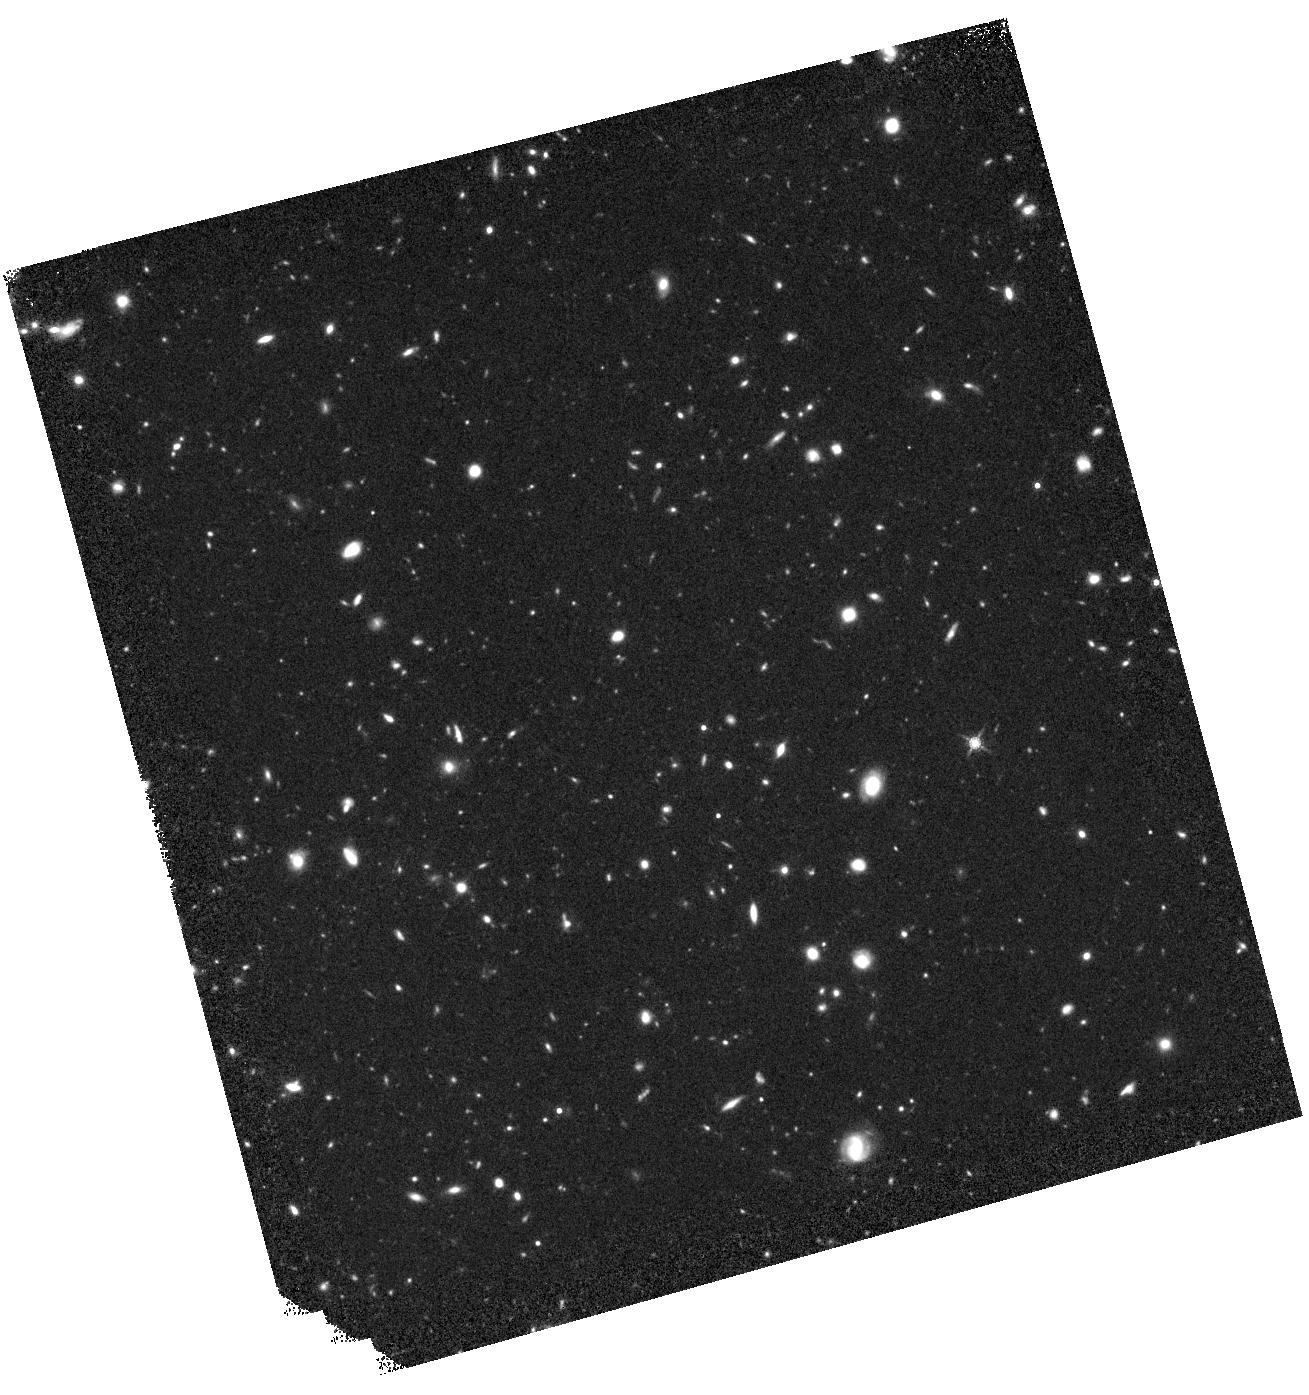
Target: POINTING7
Instrument: WFC3/IR
Filter: F160W
Exposure: 1.1 h
Observation ID: hst_12866_07_wfc3_ir_f160w_iby207

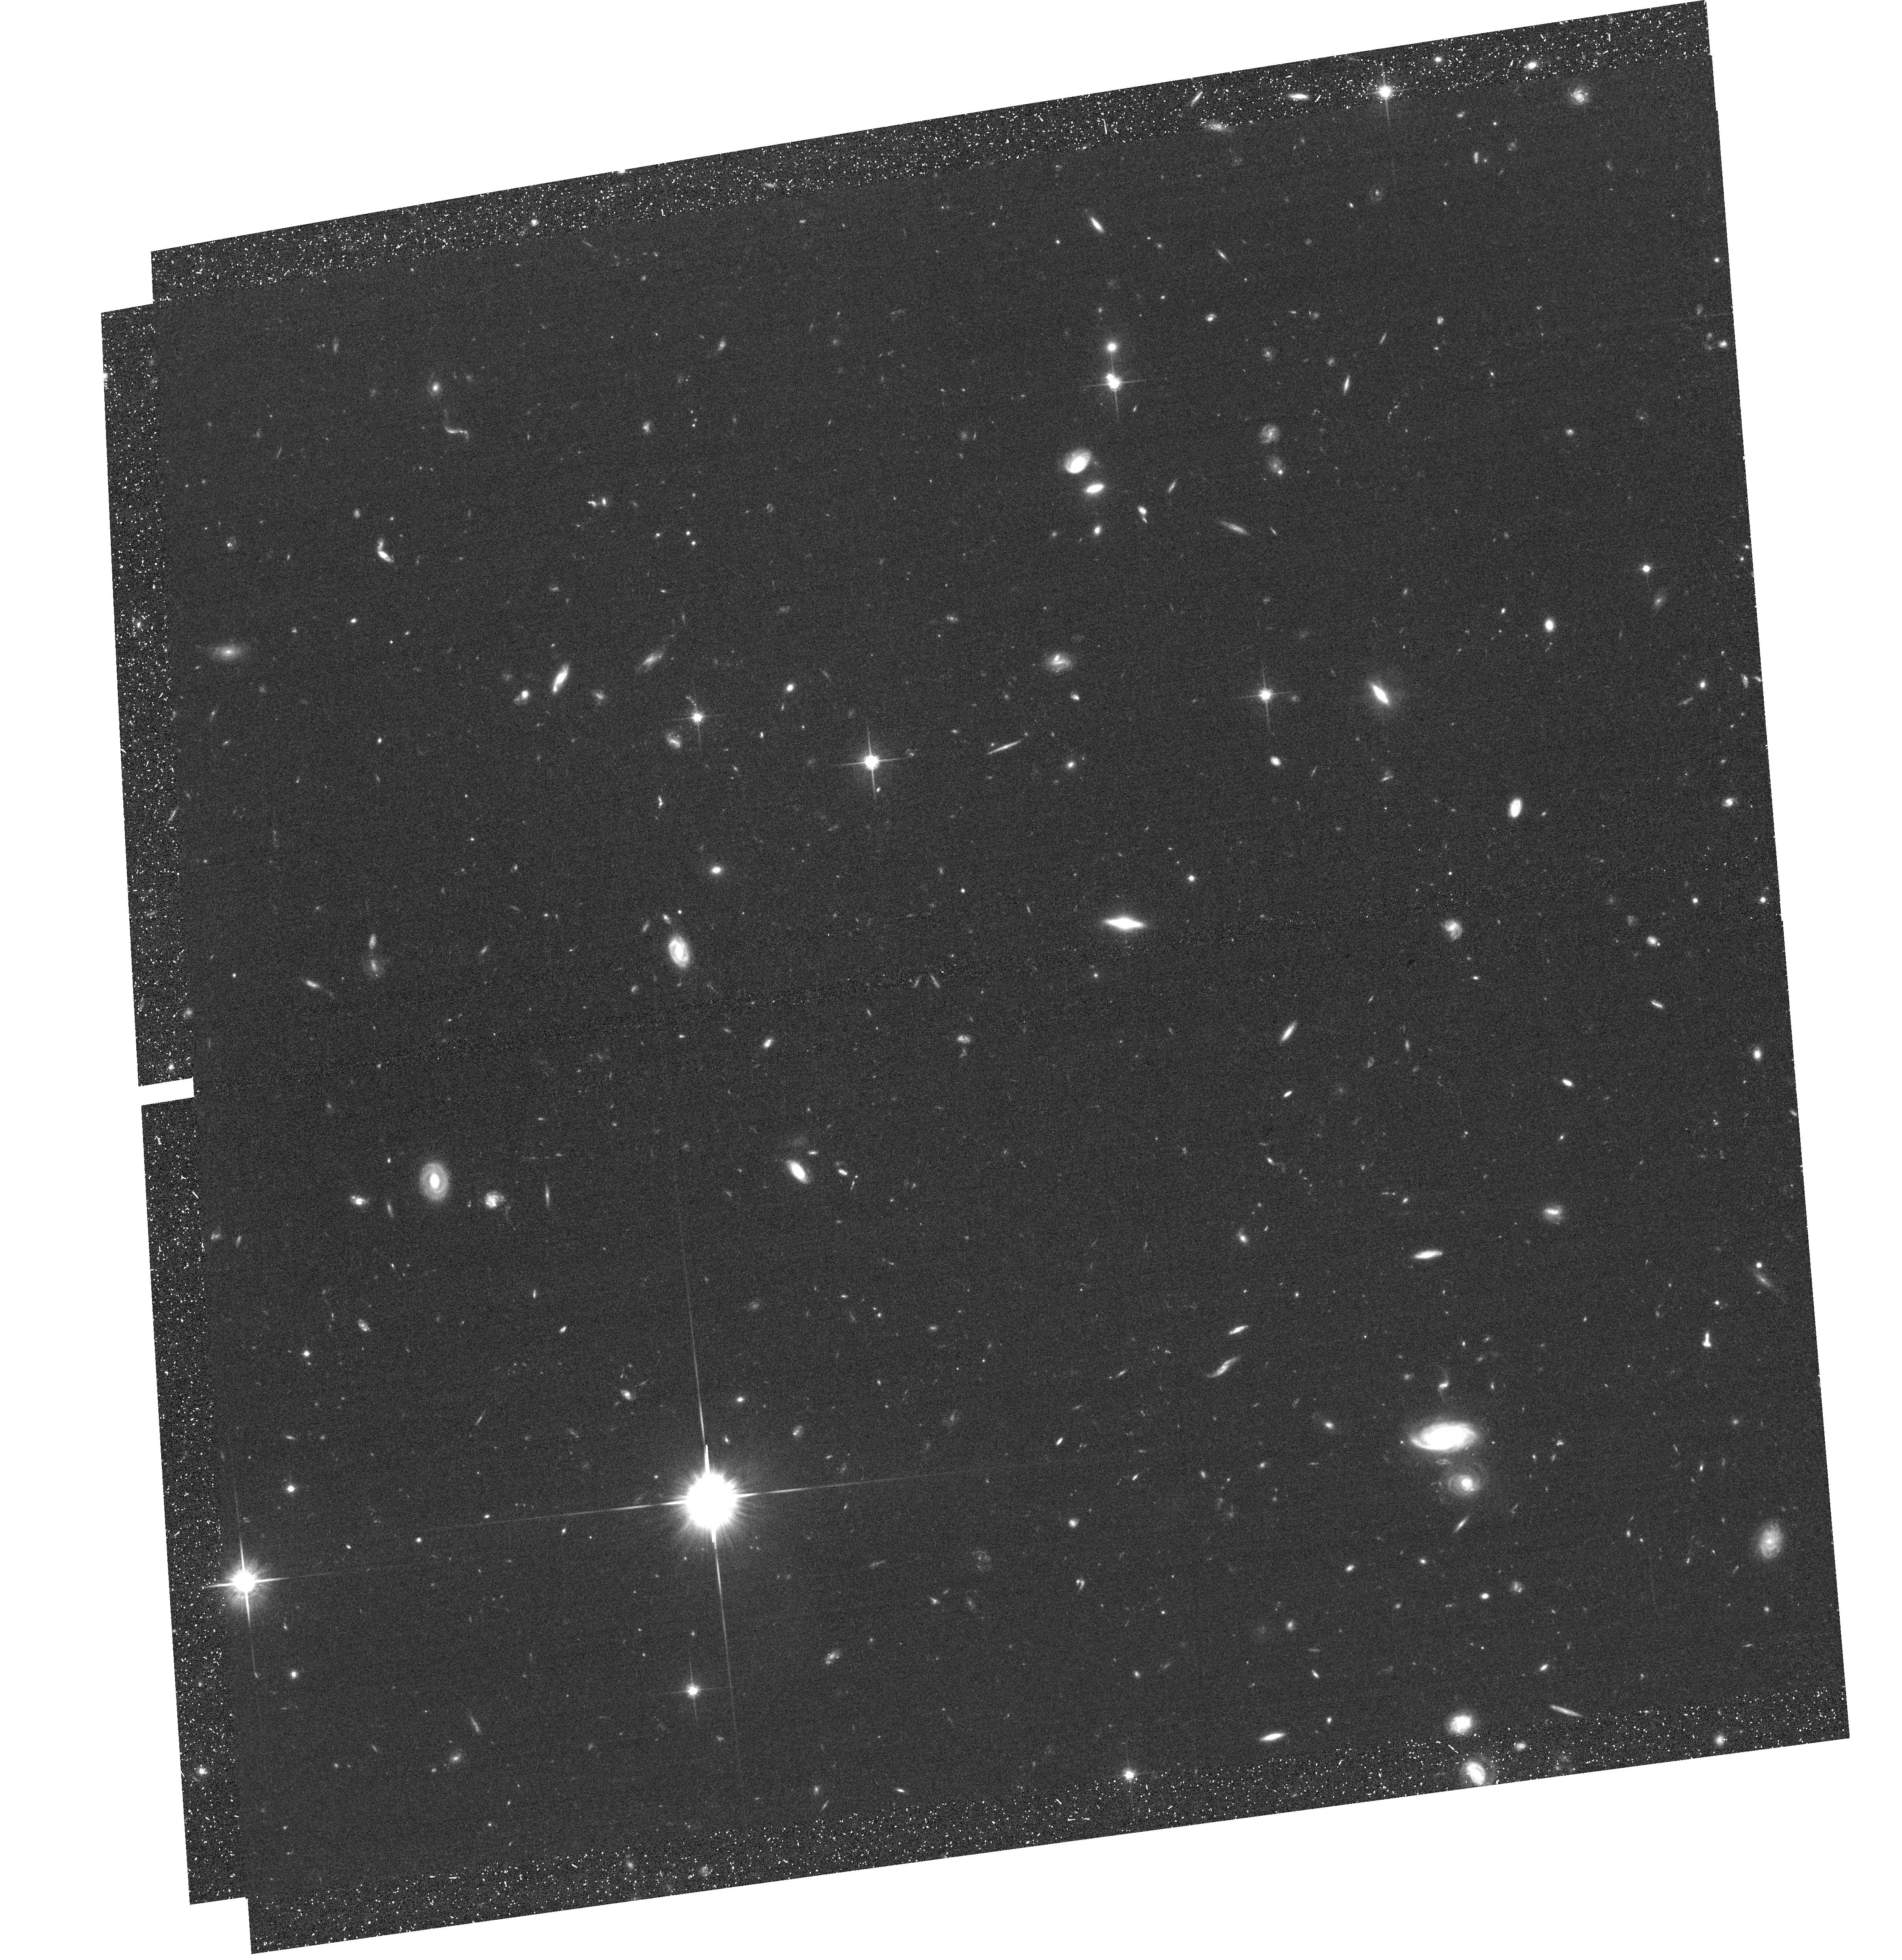
Target: field at RA 53.308°, Dec -28.038°
Instrument: ACS/WFC
Filter: F814W
Exposure: 55 min
Observation ID: hst_12866_14_acs_wfc_f814w_jby214

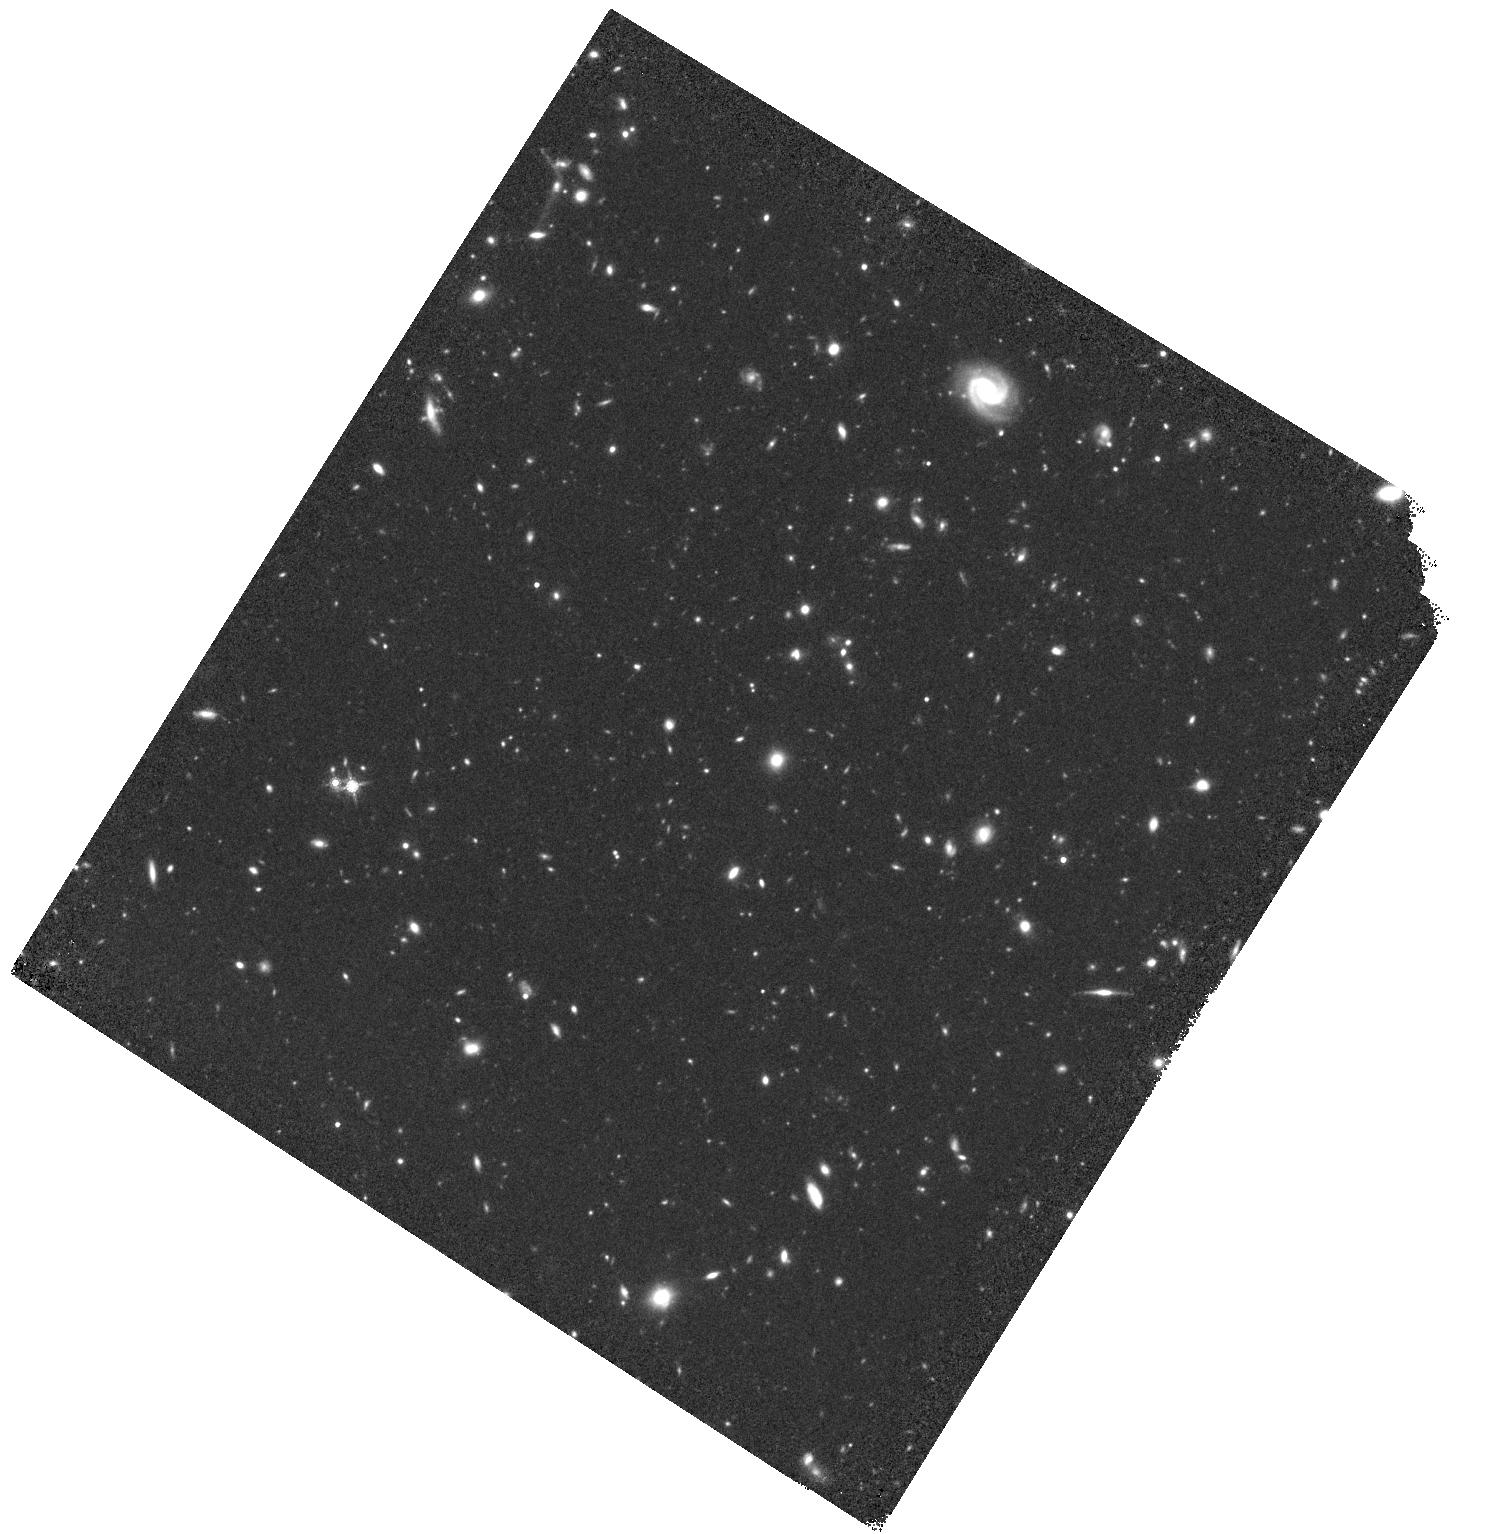
Target: POINTING5
Instrument: WFC3/IR
Filter: F160W
Exposure: 1.1 h
Observation ID: hst_12866_05_wfc3_ir_f160w_iby205

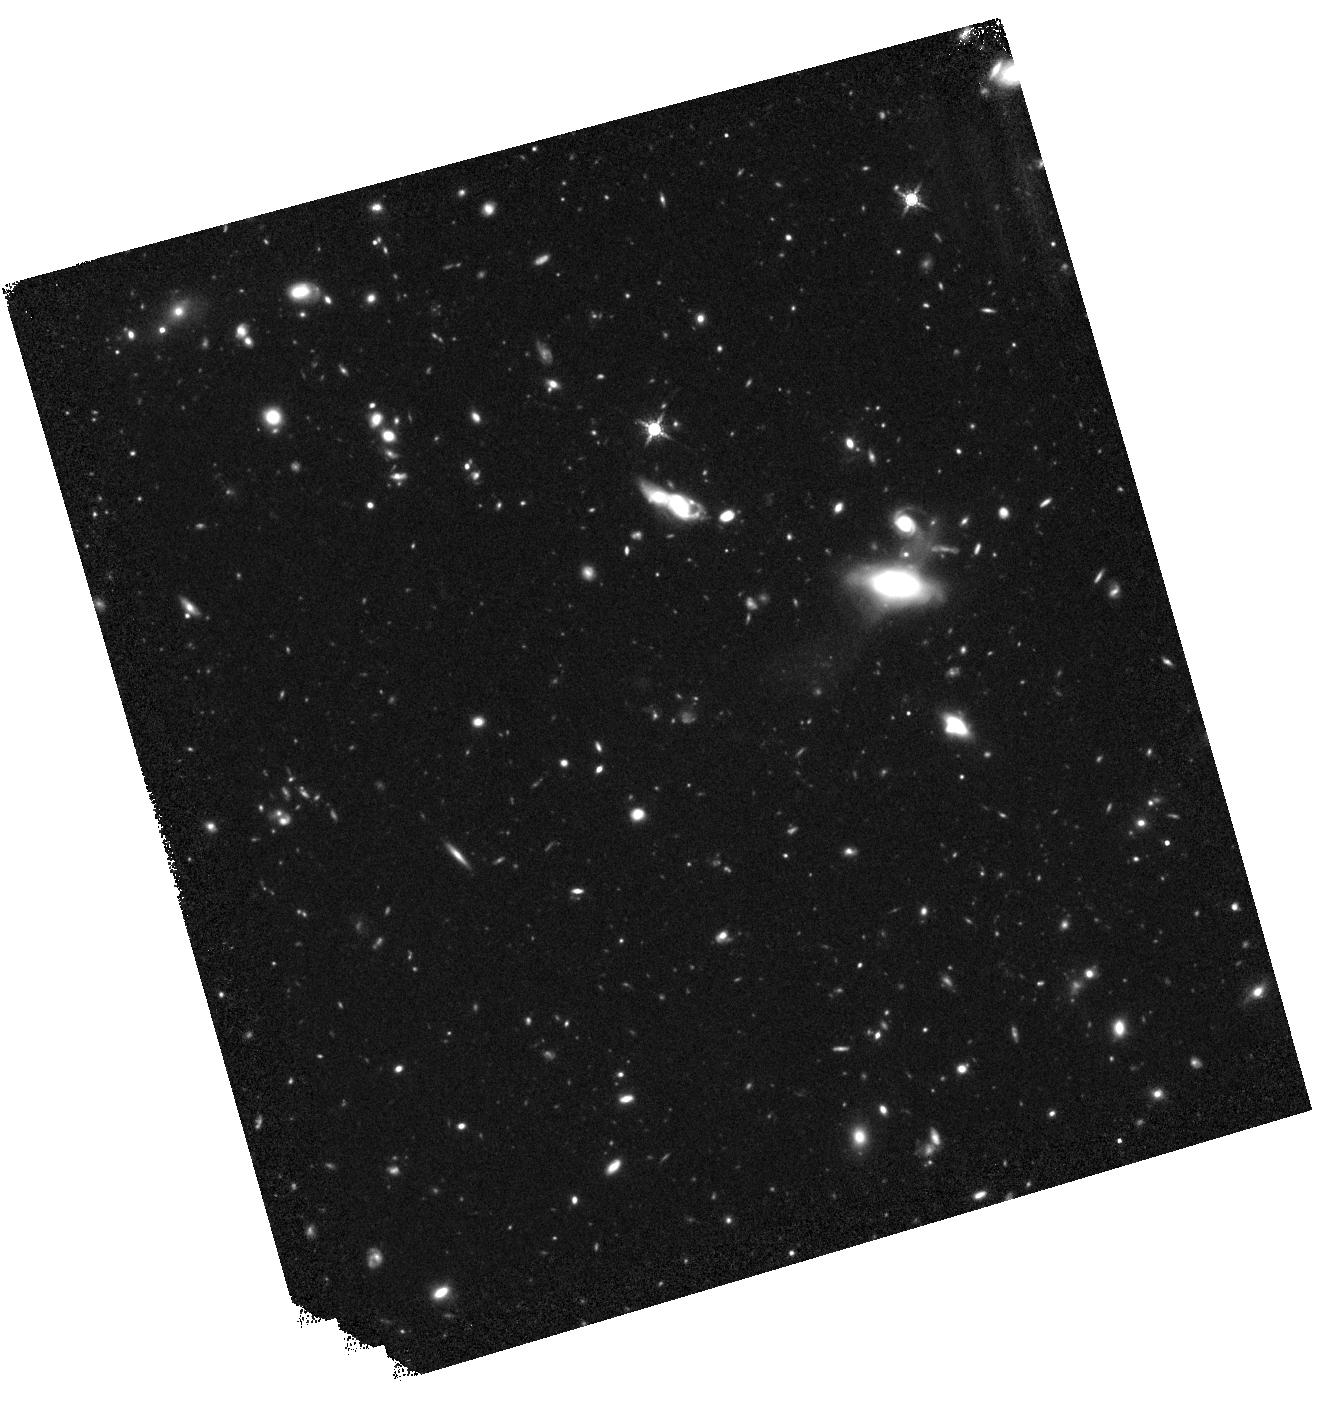
Target: POINTING10
Instrument: WFC3/IR
Filter: F160W
Exposure: 1.1 h
Observation ID: hst_12866_10_wfc3_ir_f160w_iby210

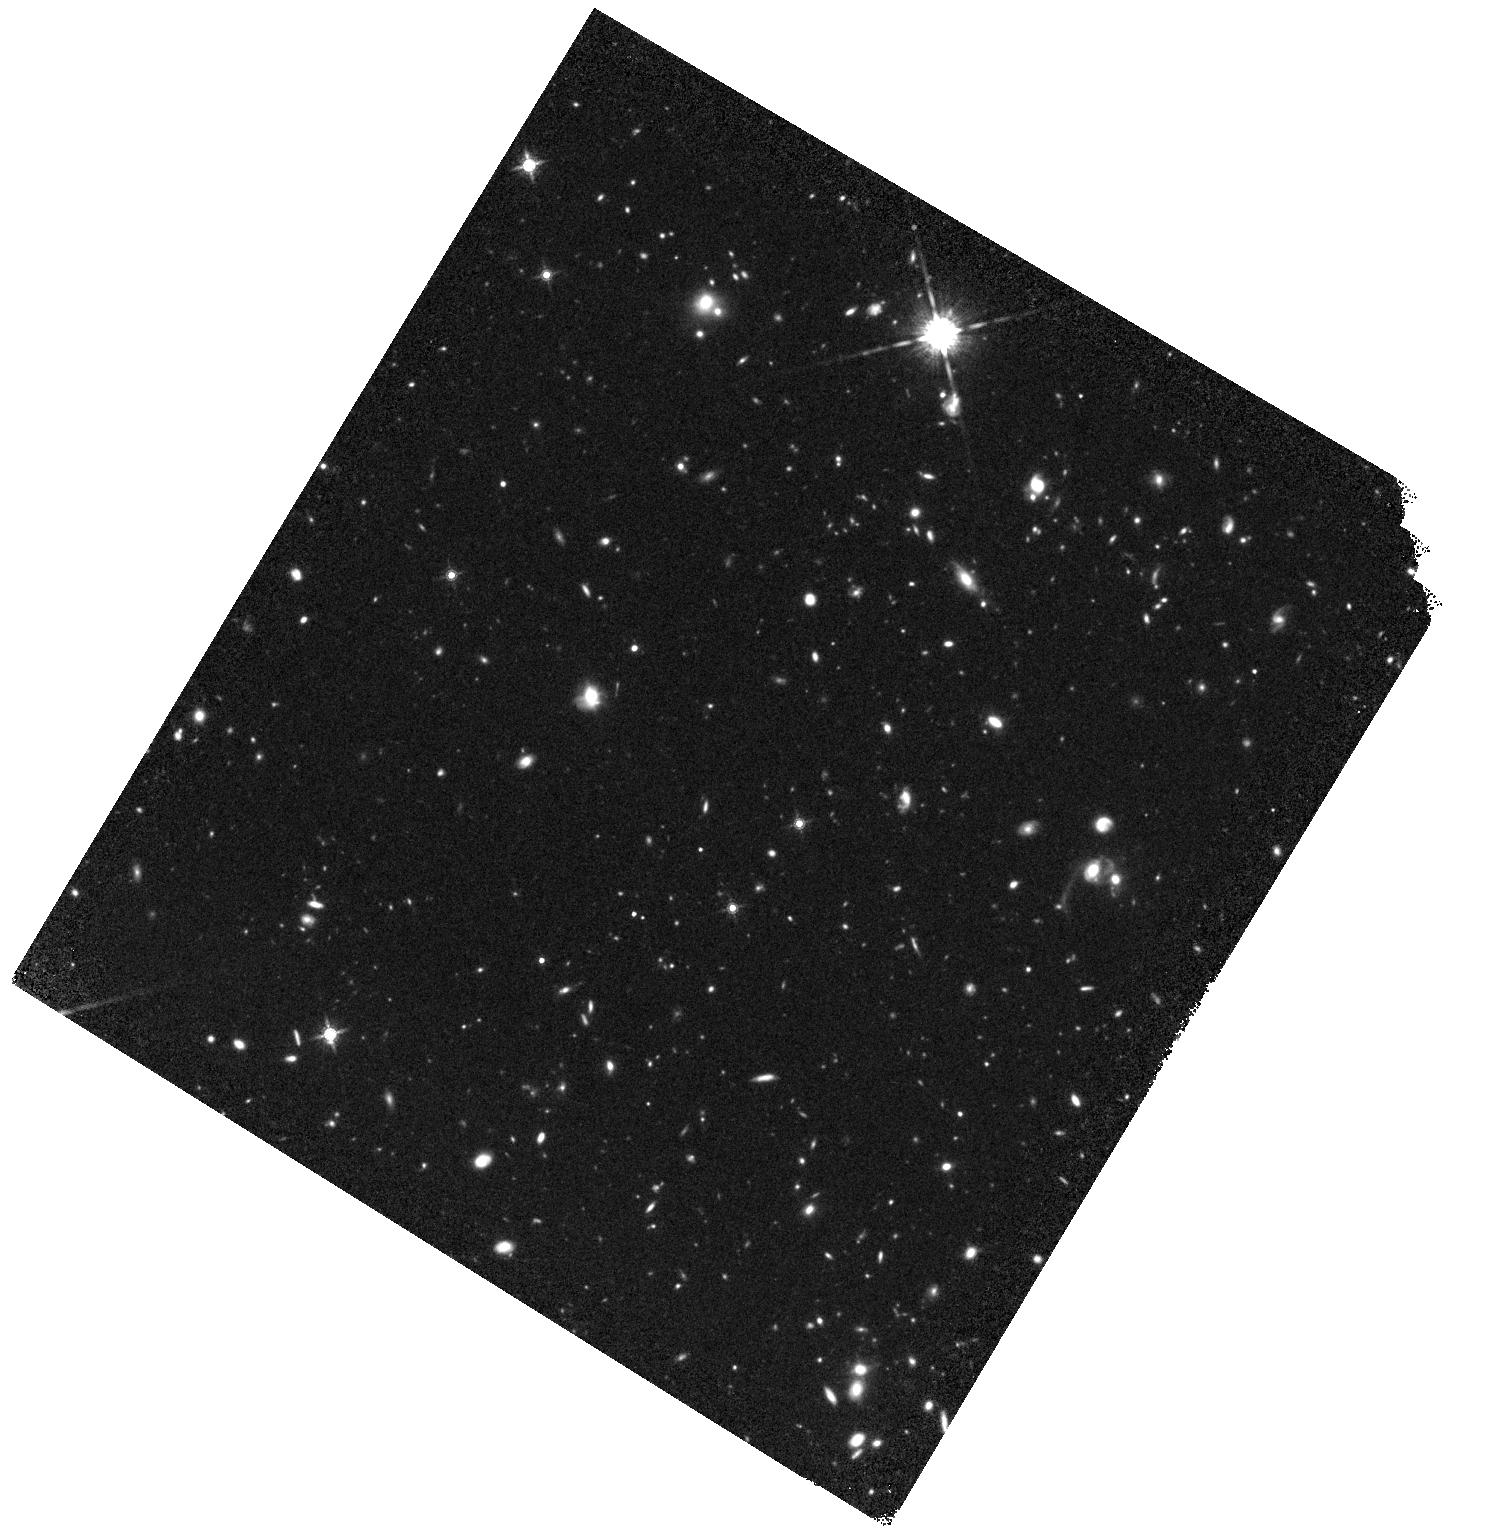
Target: POINTING6
Instrument: WFC3/IR
Filter: F160W
Exposure: 1.1 h
Observation ID: hst_12866_06_wfc3_ir_f160w_iby206

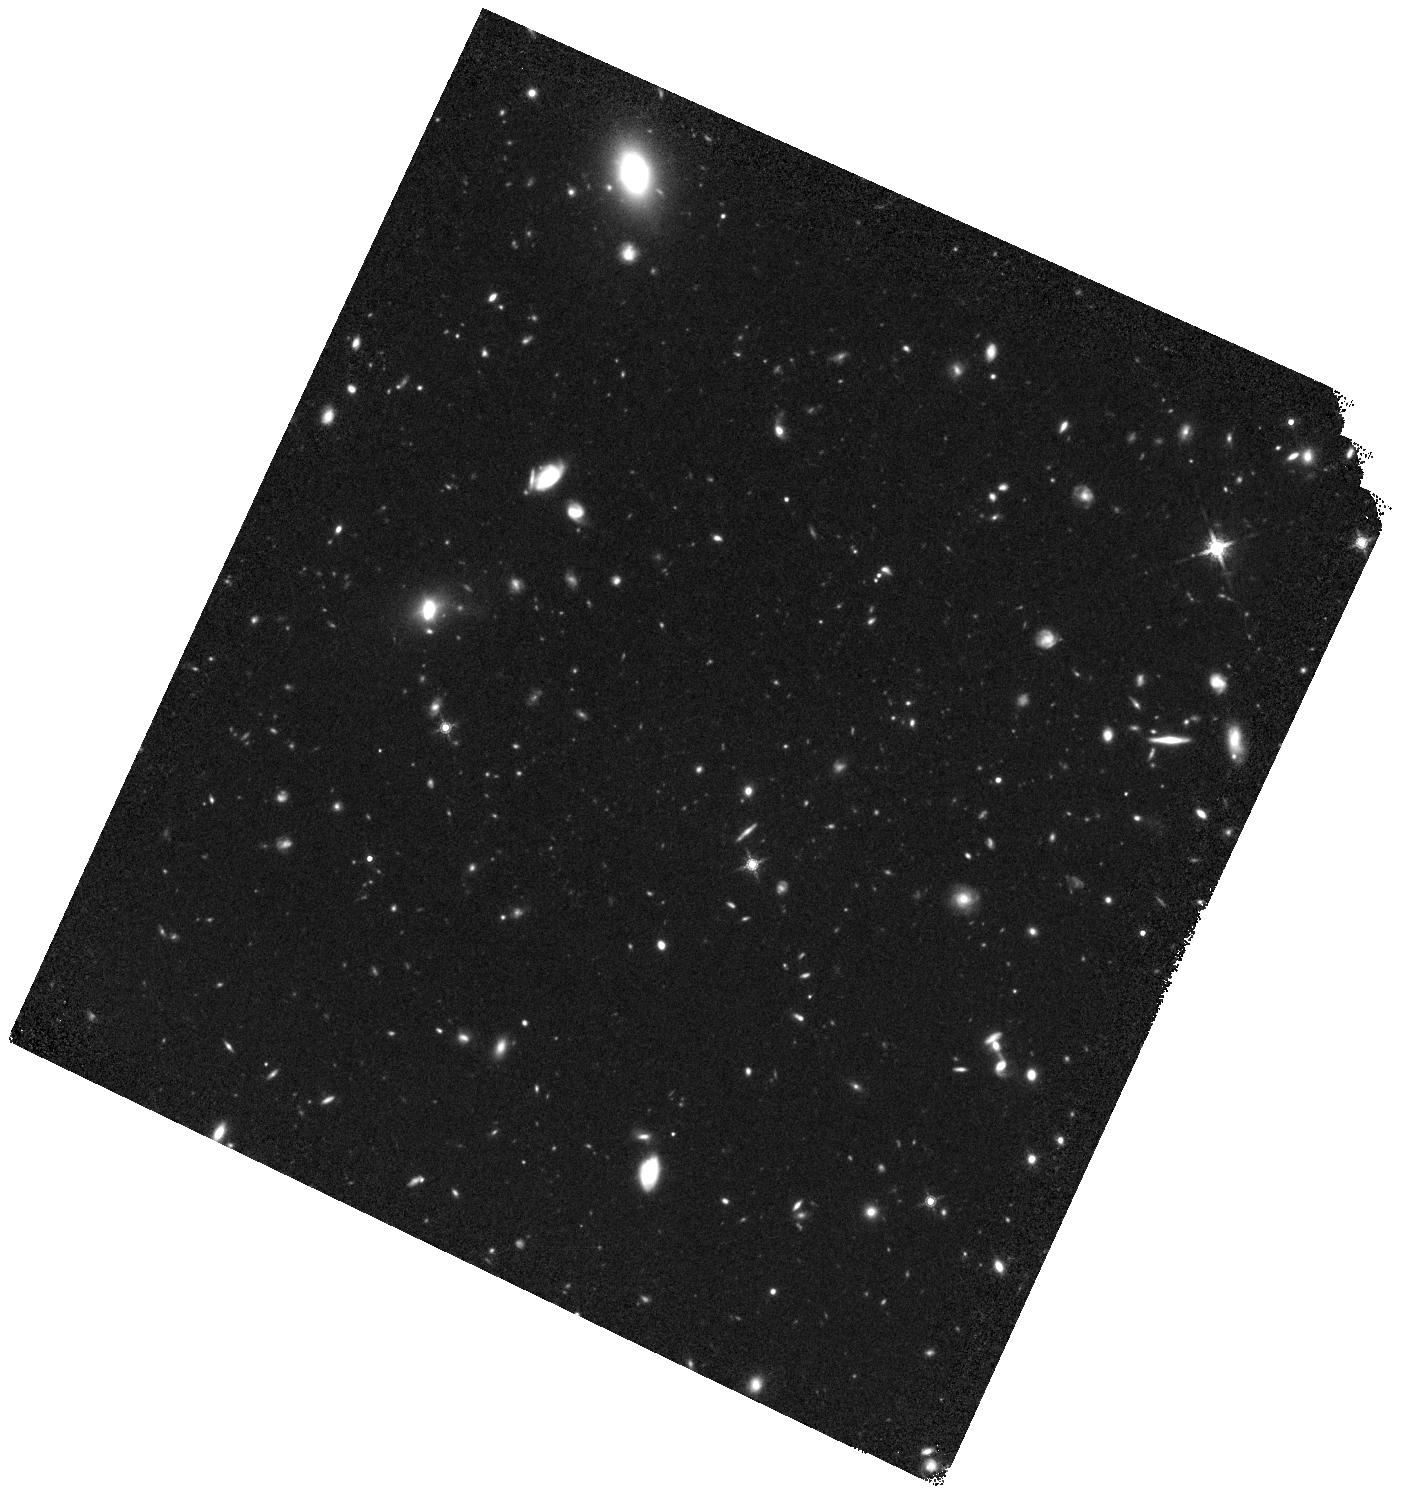
Target: POINTING3
Instrument: WFC3/IR
Filter: F160W
Exposure: 1.1 h
Observation ID: hst_12866_03_wfc3_ir_f160w_iby203

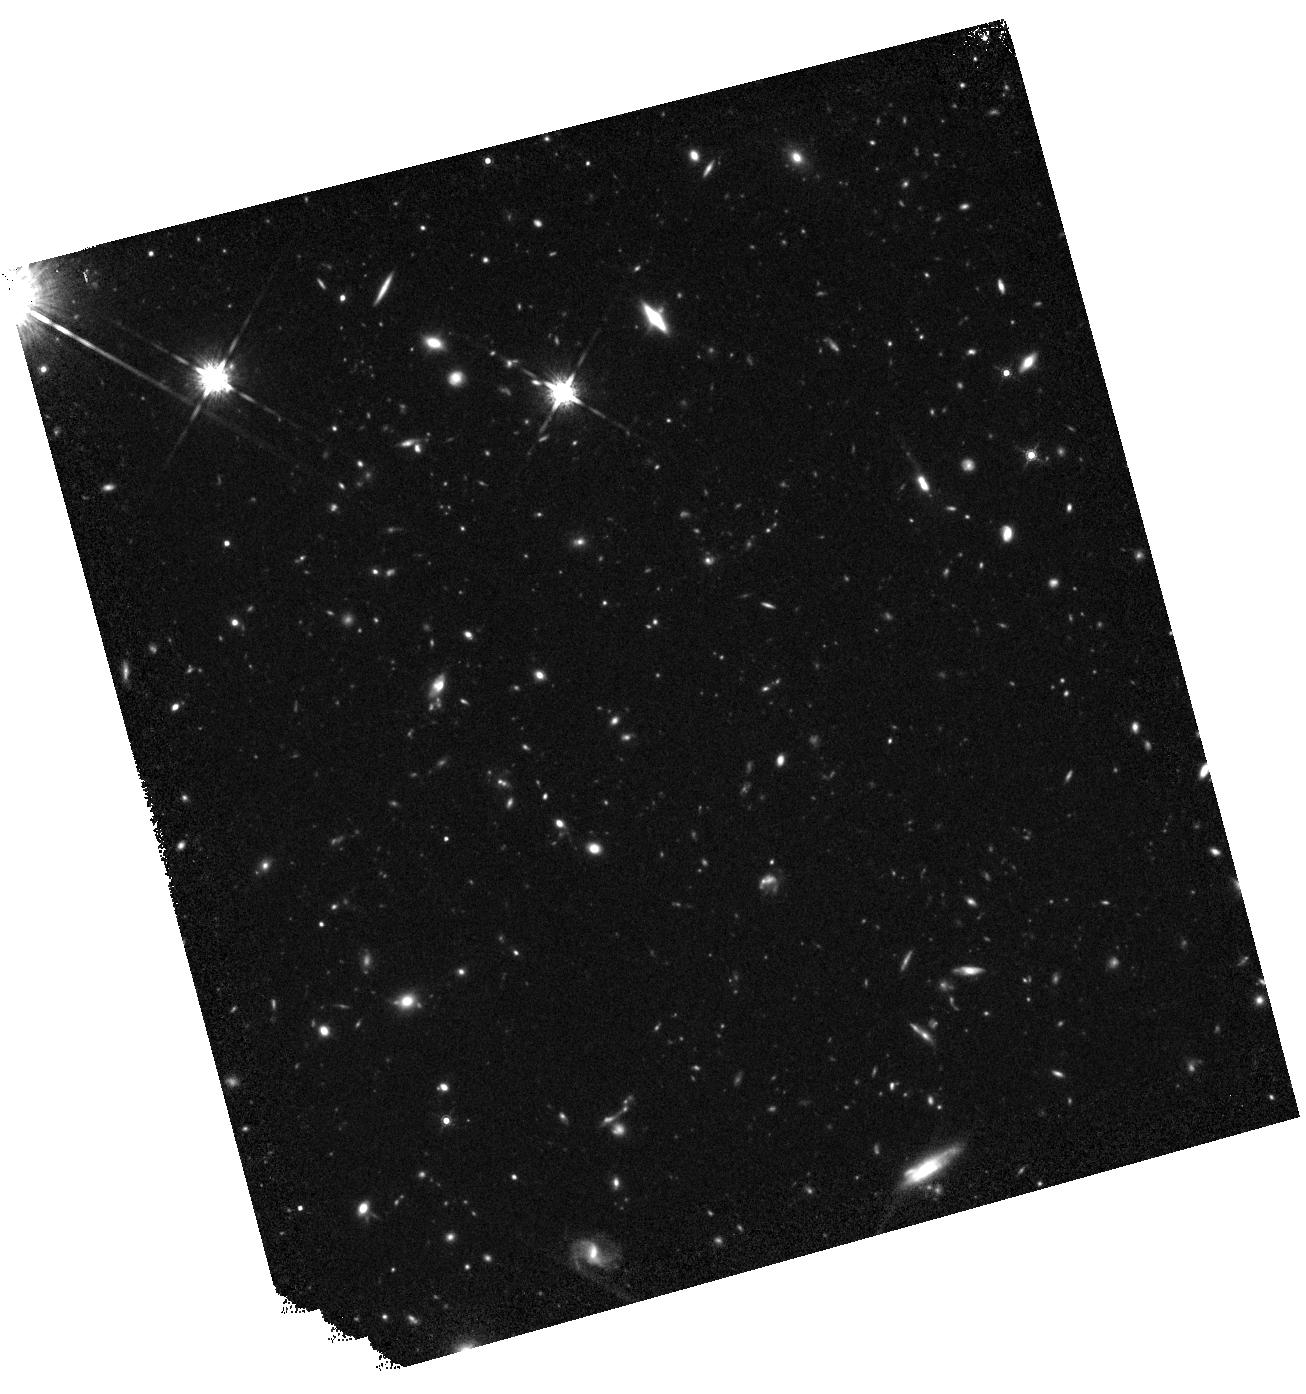
Target: POINTING1
Instrument: WFC3/IR
Filter: F160W
Exposure: 1.1 h
Observation ID: hst_12866_01_wfc3_ir_f160w_iby201

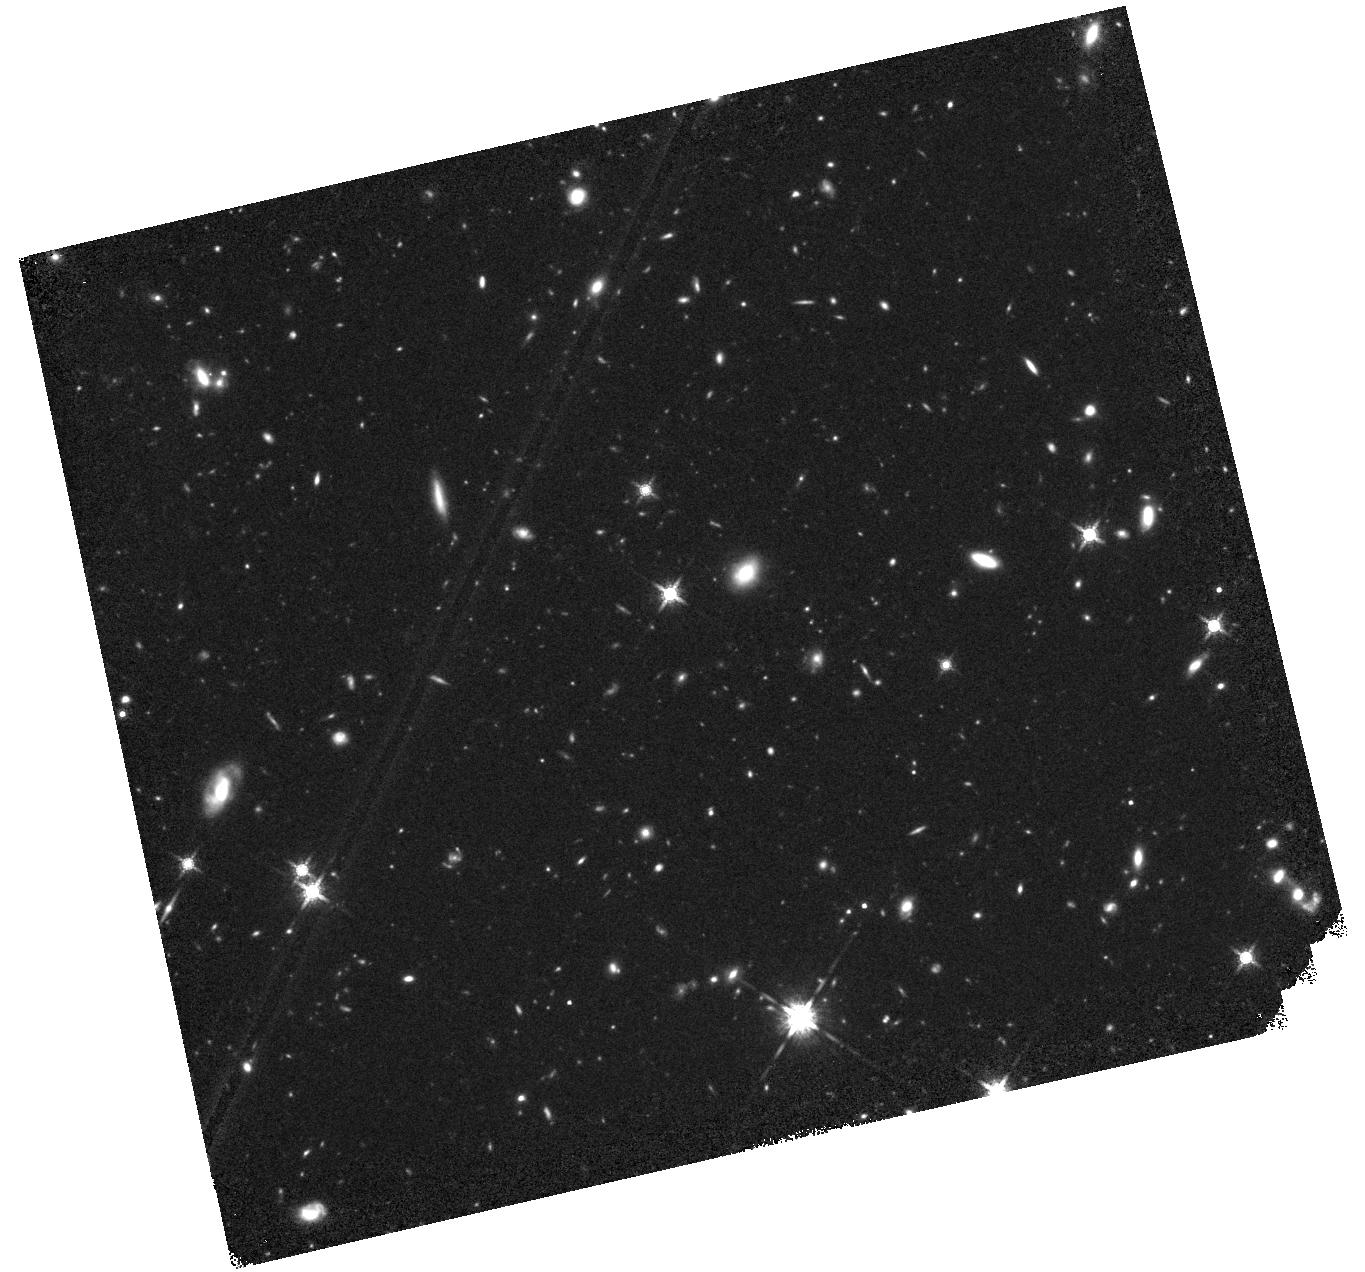
Target: POINTING12
Instrument: WFC3/IR
Filter: F160W
Exposure: 1.1 h
Observation ID: hst_12866_12_wfc3_ir_f160w_iby212

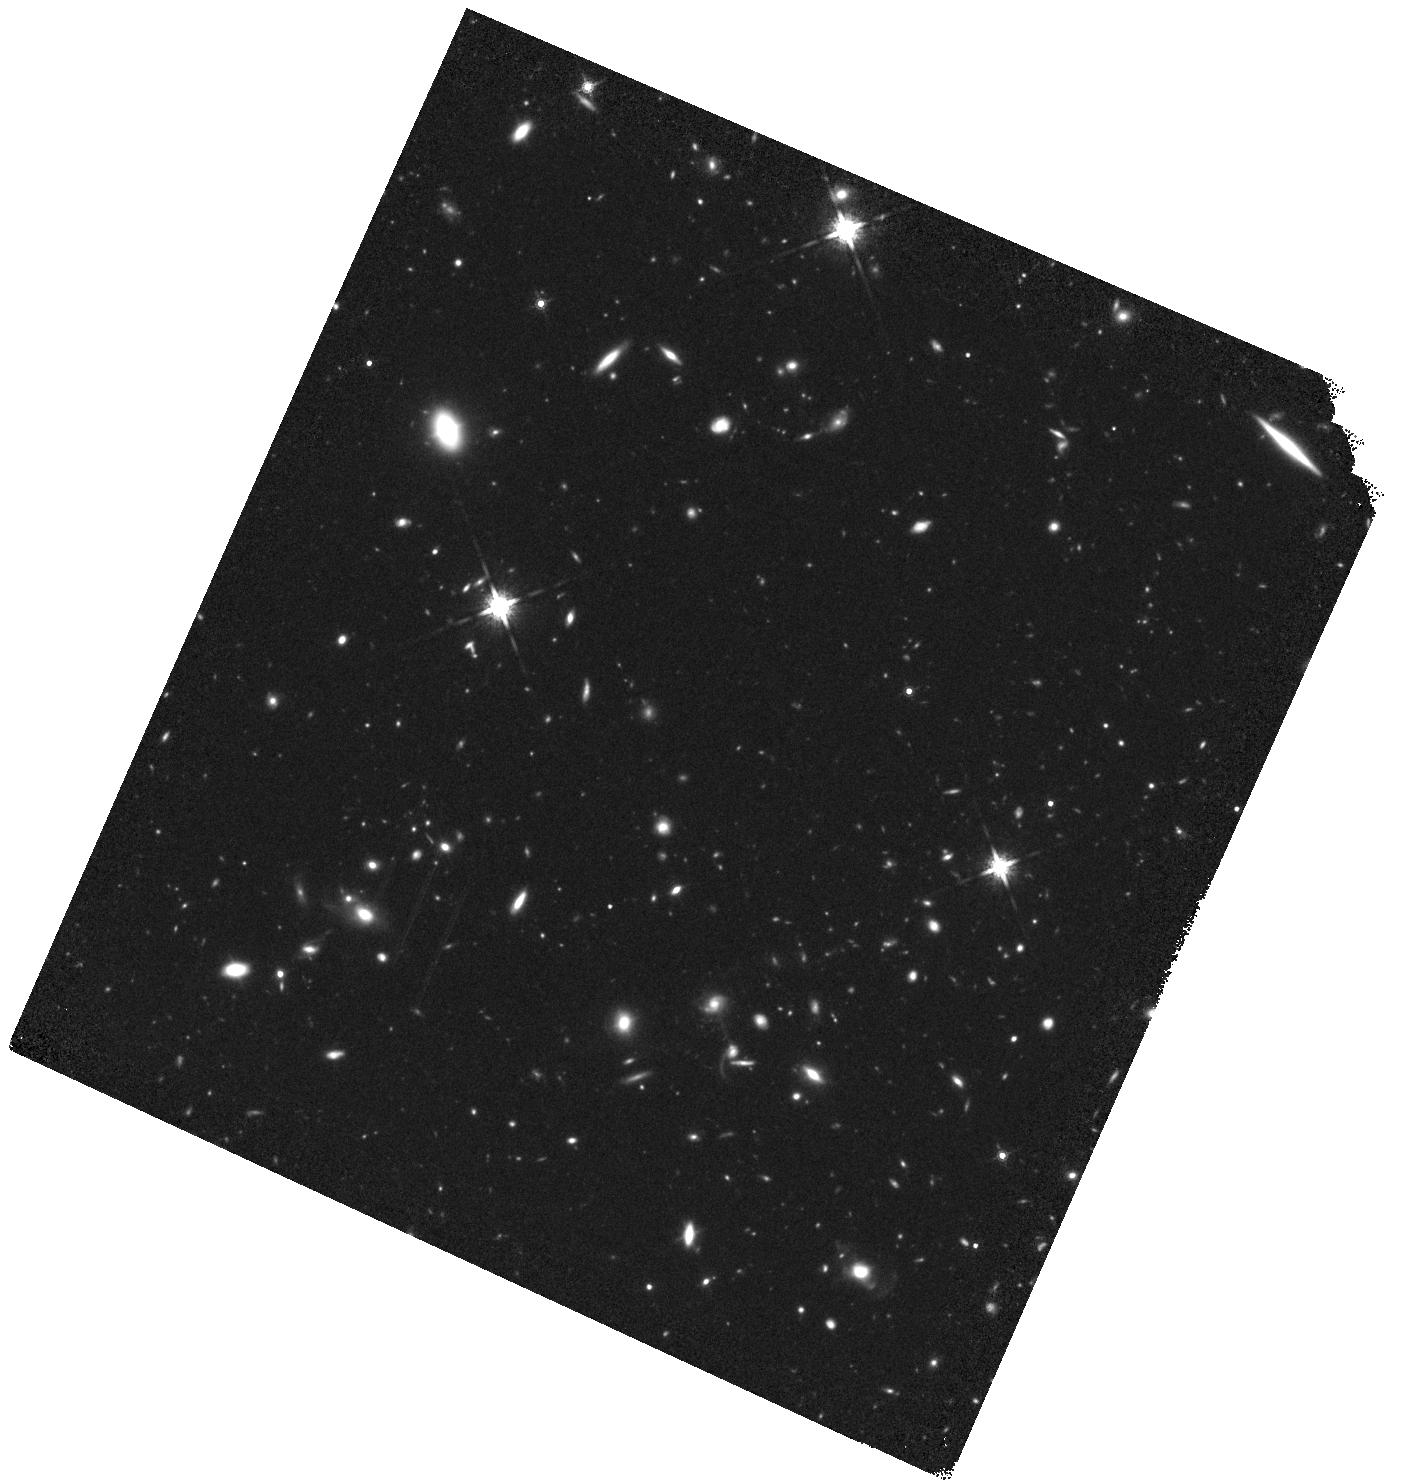
Target: POINTING4
Instrument: WFC3/IR
Filter: F160W
Exposure: 1.1 h
Observation ID: hst_12866_04_wfc3_ir_f160w_iby204

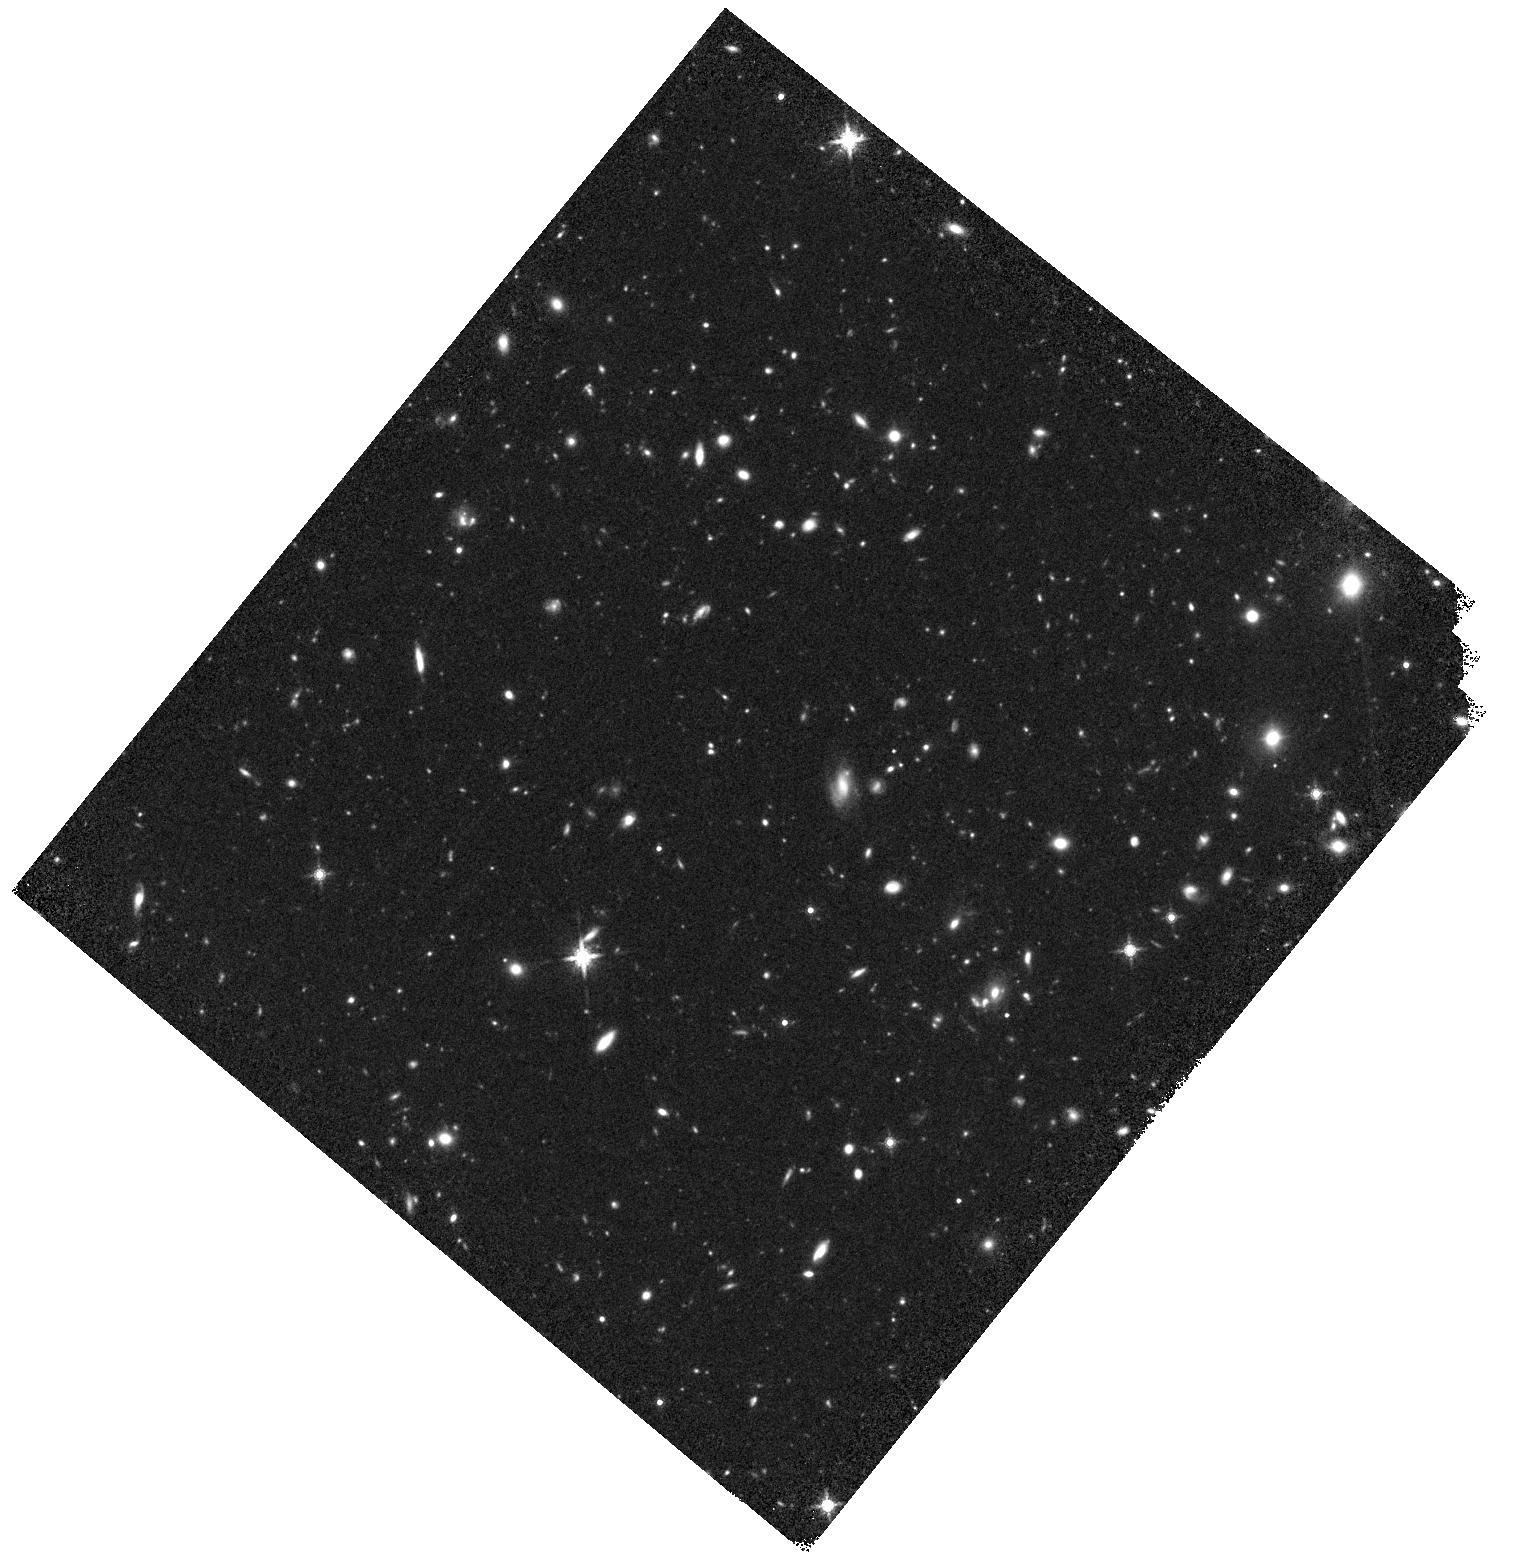
Target: POINTING14
Instrument: WFC3/IR
Filter: F160W
Exposure: 1.1 h
Observation ID: hst_12866_14_wfc3_ir_f160w_iby214

A Morphological Study of ALMA Identified Sub-mm Galaxies with HST/WFC3 (PI: Swinbank, Mark)

For more than a decade sub-millimer bright galaxies (SMGs) have been known to host the most active sites of star formation at high redshift. However, given the course resolution (~20") of sub-millimeter cameras, all multi-wavelength studies to date were limited to a sub-set of SMGs at low redshift and were plagued by mis-identifications. This lead to a severely incomplete understanding of some of the most actively star forming galaxies in the universe. This field is now being transformed by ALMA: our early ALMA observations of >100 SMGs in the Extended Chandra Deep Field South (ECDFS) have resulted in extremely precise positions (<0.3") of an unbiased SMG sample. The requested WFC3/F160W observations of a carefully selected sub-sample are absolutely critical to investigate the triggering mechanisms for their immense starburst activity through the only collision-less tracer available to us: the morphology of the stellar distribution. Through its analysis we will be able to distinguish between low-mass merging starbursts, isolated or not-strongly interacting, gas-rich disk galaxies suffering secular bursts; and proto-spheroids undergoing classical top-hat collapse, thus putting tight constraints on the multitude of proposed models. HST is the only facility that offers the sensitivity and resolution needed to finally understand the nature of SMGs.